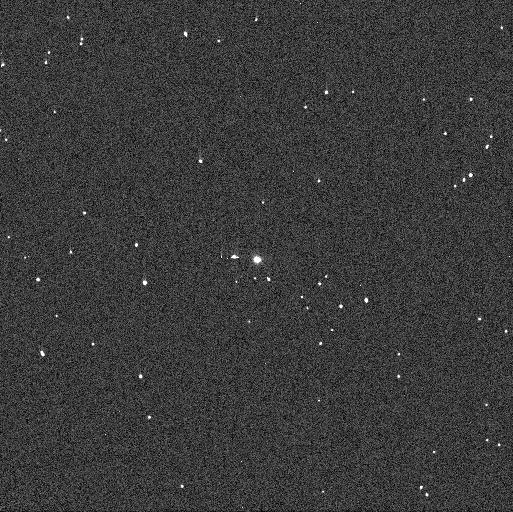
Target: DONALDJOHANSON. Instrument: WFC3/UVIS. Filter: F438W. Exposure: 1 min. Observation ID: ieht51ocq

Is the Lucy Mission Target (52246) Donaldjohanson a Binary? (PI: Noll, Keith S.)

(52246) Donaldjohanson is a Main Belt asteroid target of opportunity that the Lucy mission will fly by in April 2025. In August 2020 it was revealed to have an exceptionally high amplitude and long period lightcurve. We propose here to test the possibility that this extreme lightcurve is produced by a synchronous binary. Such a system can explain both the amplitude and period with physically reasonable component shapes. The observations will take advantage of the only opportunity prior to 2025 when such a binary could be resolved by HST during the unusually close perihelic opposition in December 2020. The identification of a binary impacts the choice of target acquisition software to be used by the Lucy spacecraft during flyby.